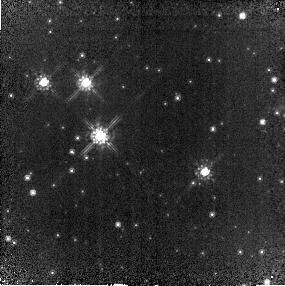
Target: W49A-UCHIIR
Instrument: NICMOS/NIC2
Filter: F110W
Exposure: 18 min
Observation ID: na3a02010

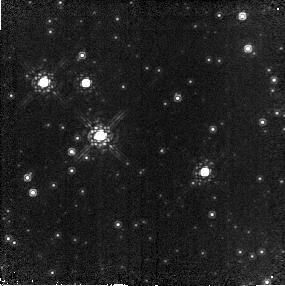
Target: W49A-UCHIIR
Instrument: NICMOS/NIC2
Filter: F165M
Exposure: 10 min
Observation ID: na3a02020

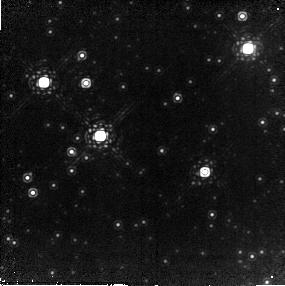
Target: W49A-UCHIIR
Instrument: NICMOS/NIC2
Filter: F207M
Exposure: 12 min
Observation ID: na3a02030

The IMF in the Hidden Galactic Starburst W49A (PI: Brandl, Bernhard Rainer)

W49A is one of the most luminous and prolific massive star formation regions in the disk of our Milky Way. Given the presence of several very massive OB clusters as well as an unusually high concentration of many young ultra-compact HII regions (UCHIIR) -- all embedded in about 1 million solar masses of molecular gas -- it is arguably the best Galactic template for a luminous starburst region. We propose to obtain NICMOS imaging of the central part of W49A, covering a strip from the central, massive OB cluster to the ring of UCHIIRs. Our goals are to resolve and characterize the central star cluster and determine its IMF down to about 1 solar mass. We want to characterize the distribution of intermediate-mass YSOs, and identify the NIR counterparts to the UCHIIRs. The combination of the proposed HST/NICMOS data with our recently obtained Spitzer observations would allow a great step forward in the understanding of massive star and cluster formation.